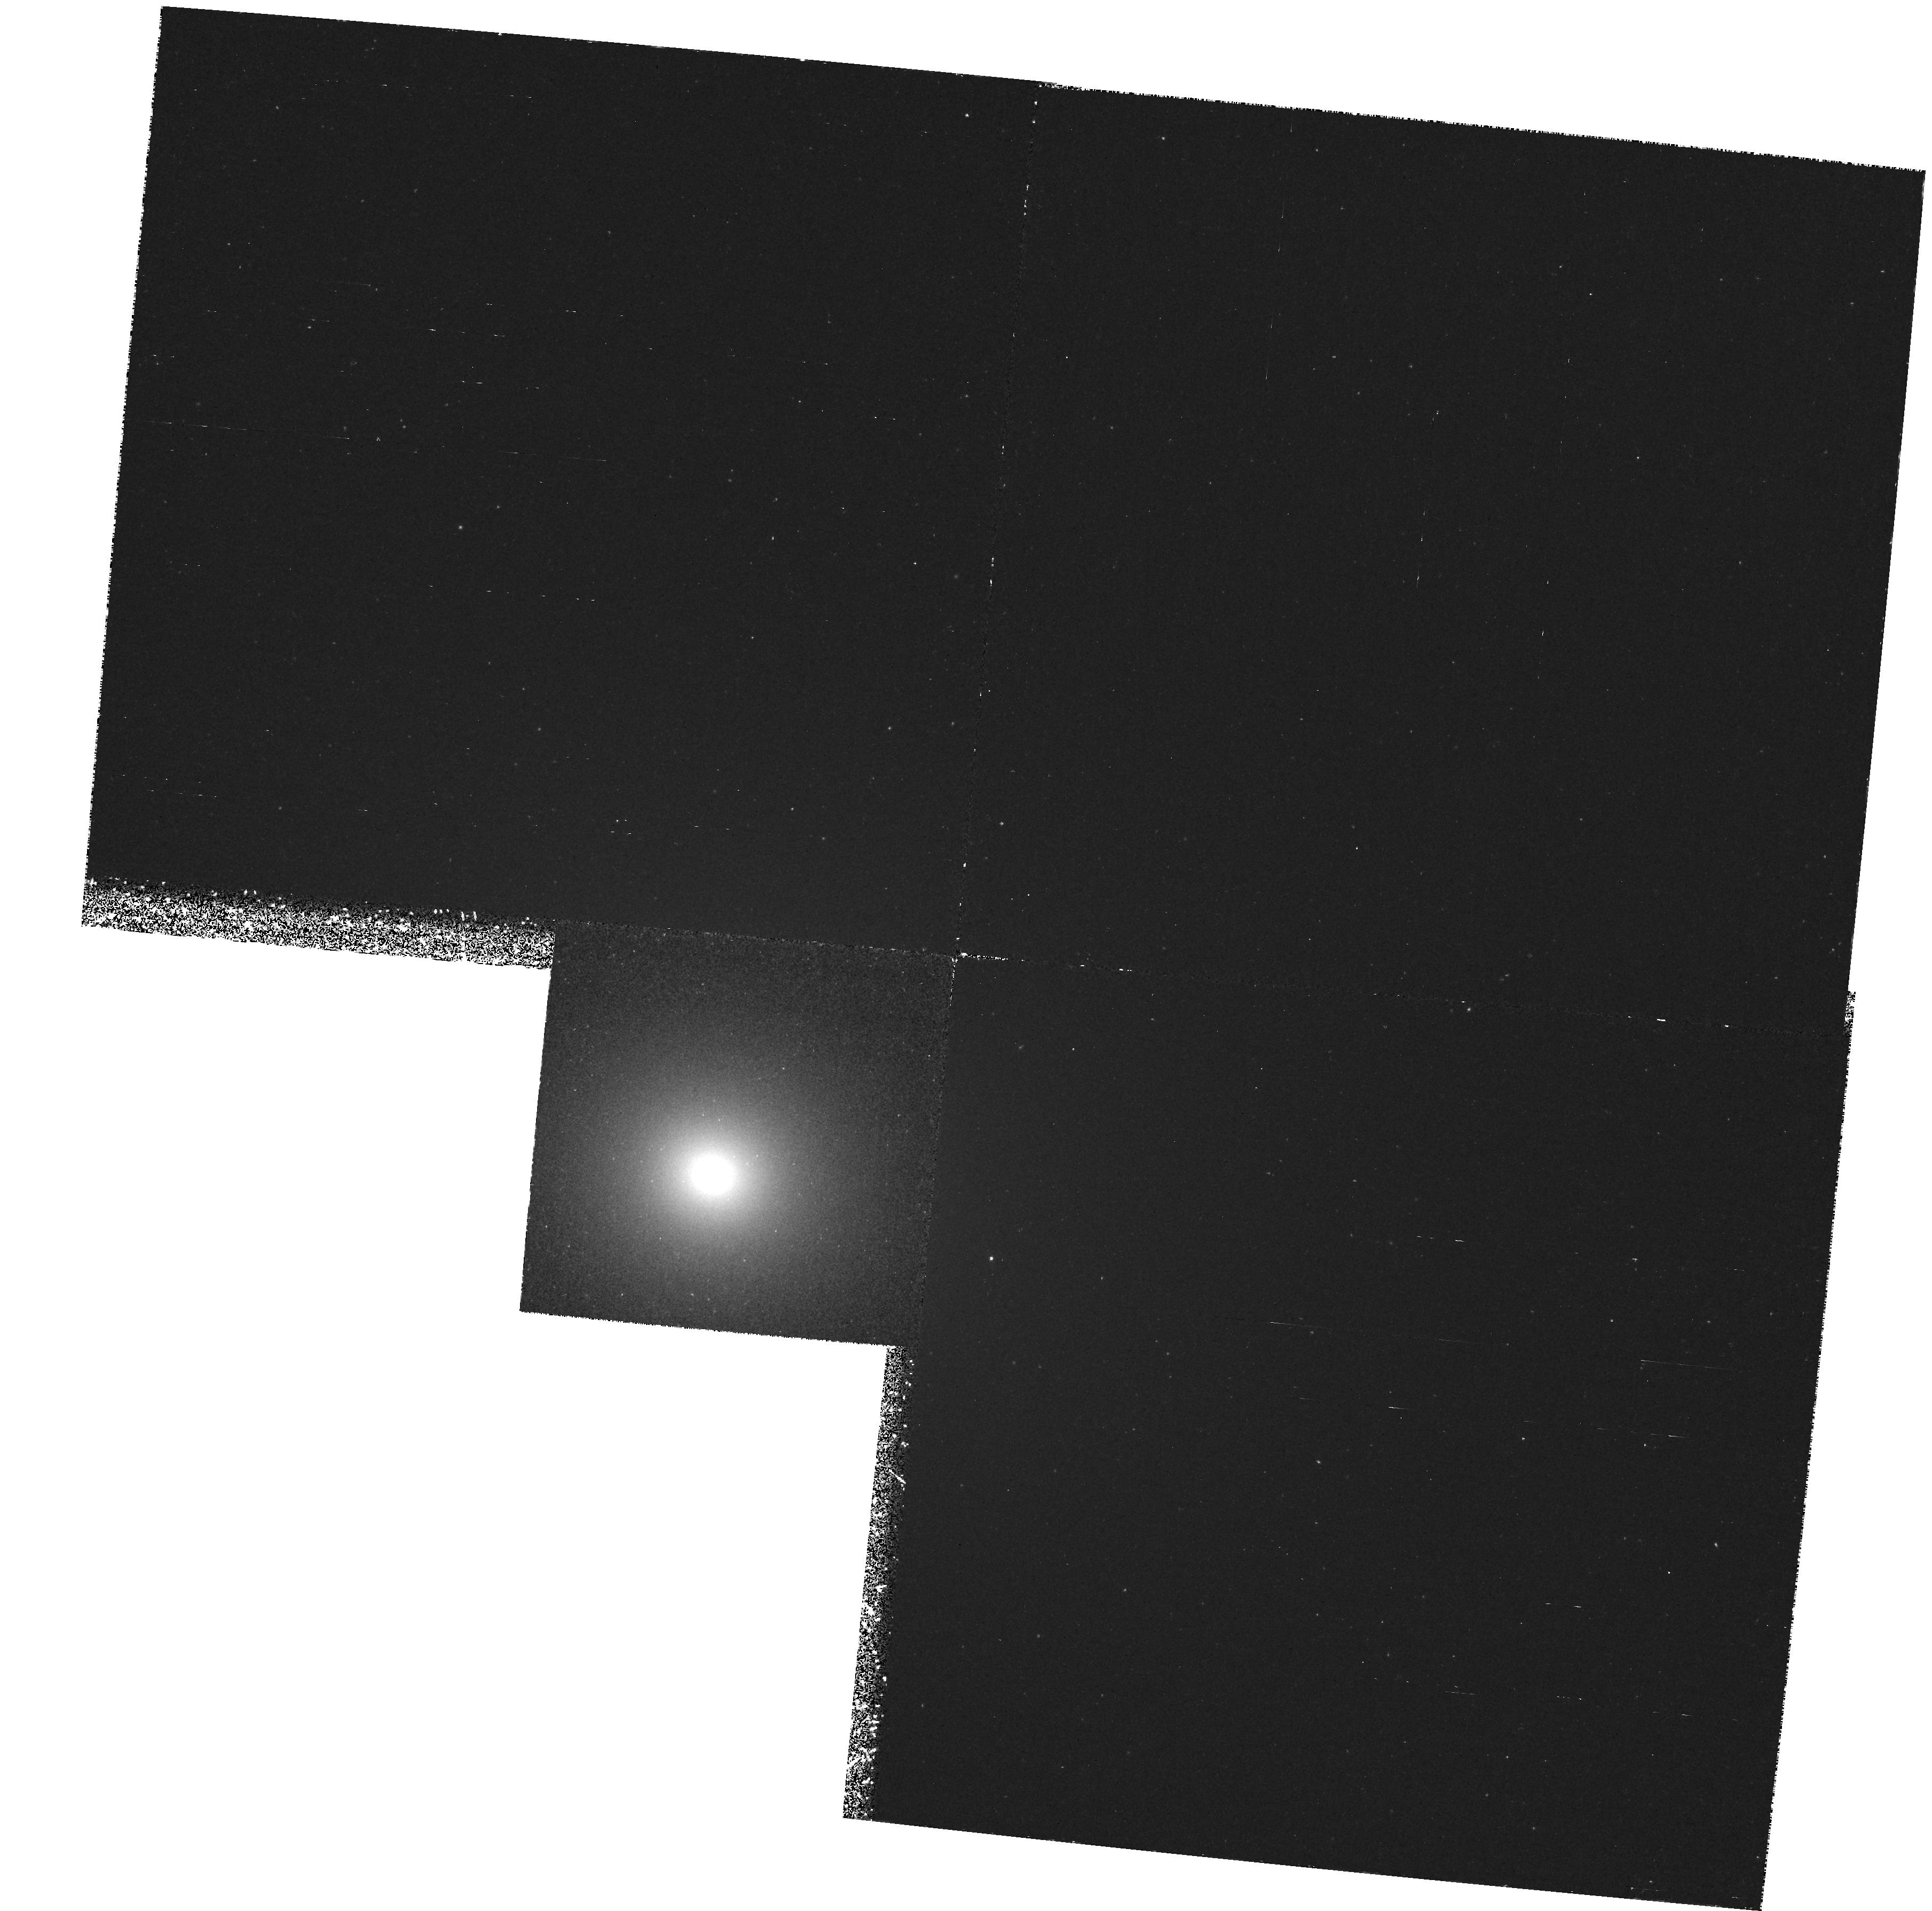
Target: NGC3379-NUC. Instrument: WFPC2/PC. Filter: F502N. Exposure: 2.6 h. Observation ID: hst_6731_01_wfpc2_pc_f502n_u3bq01

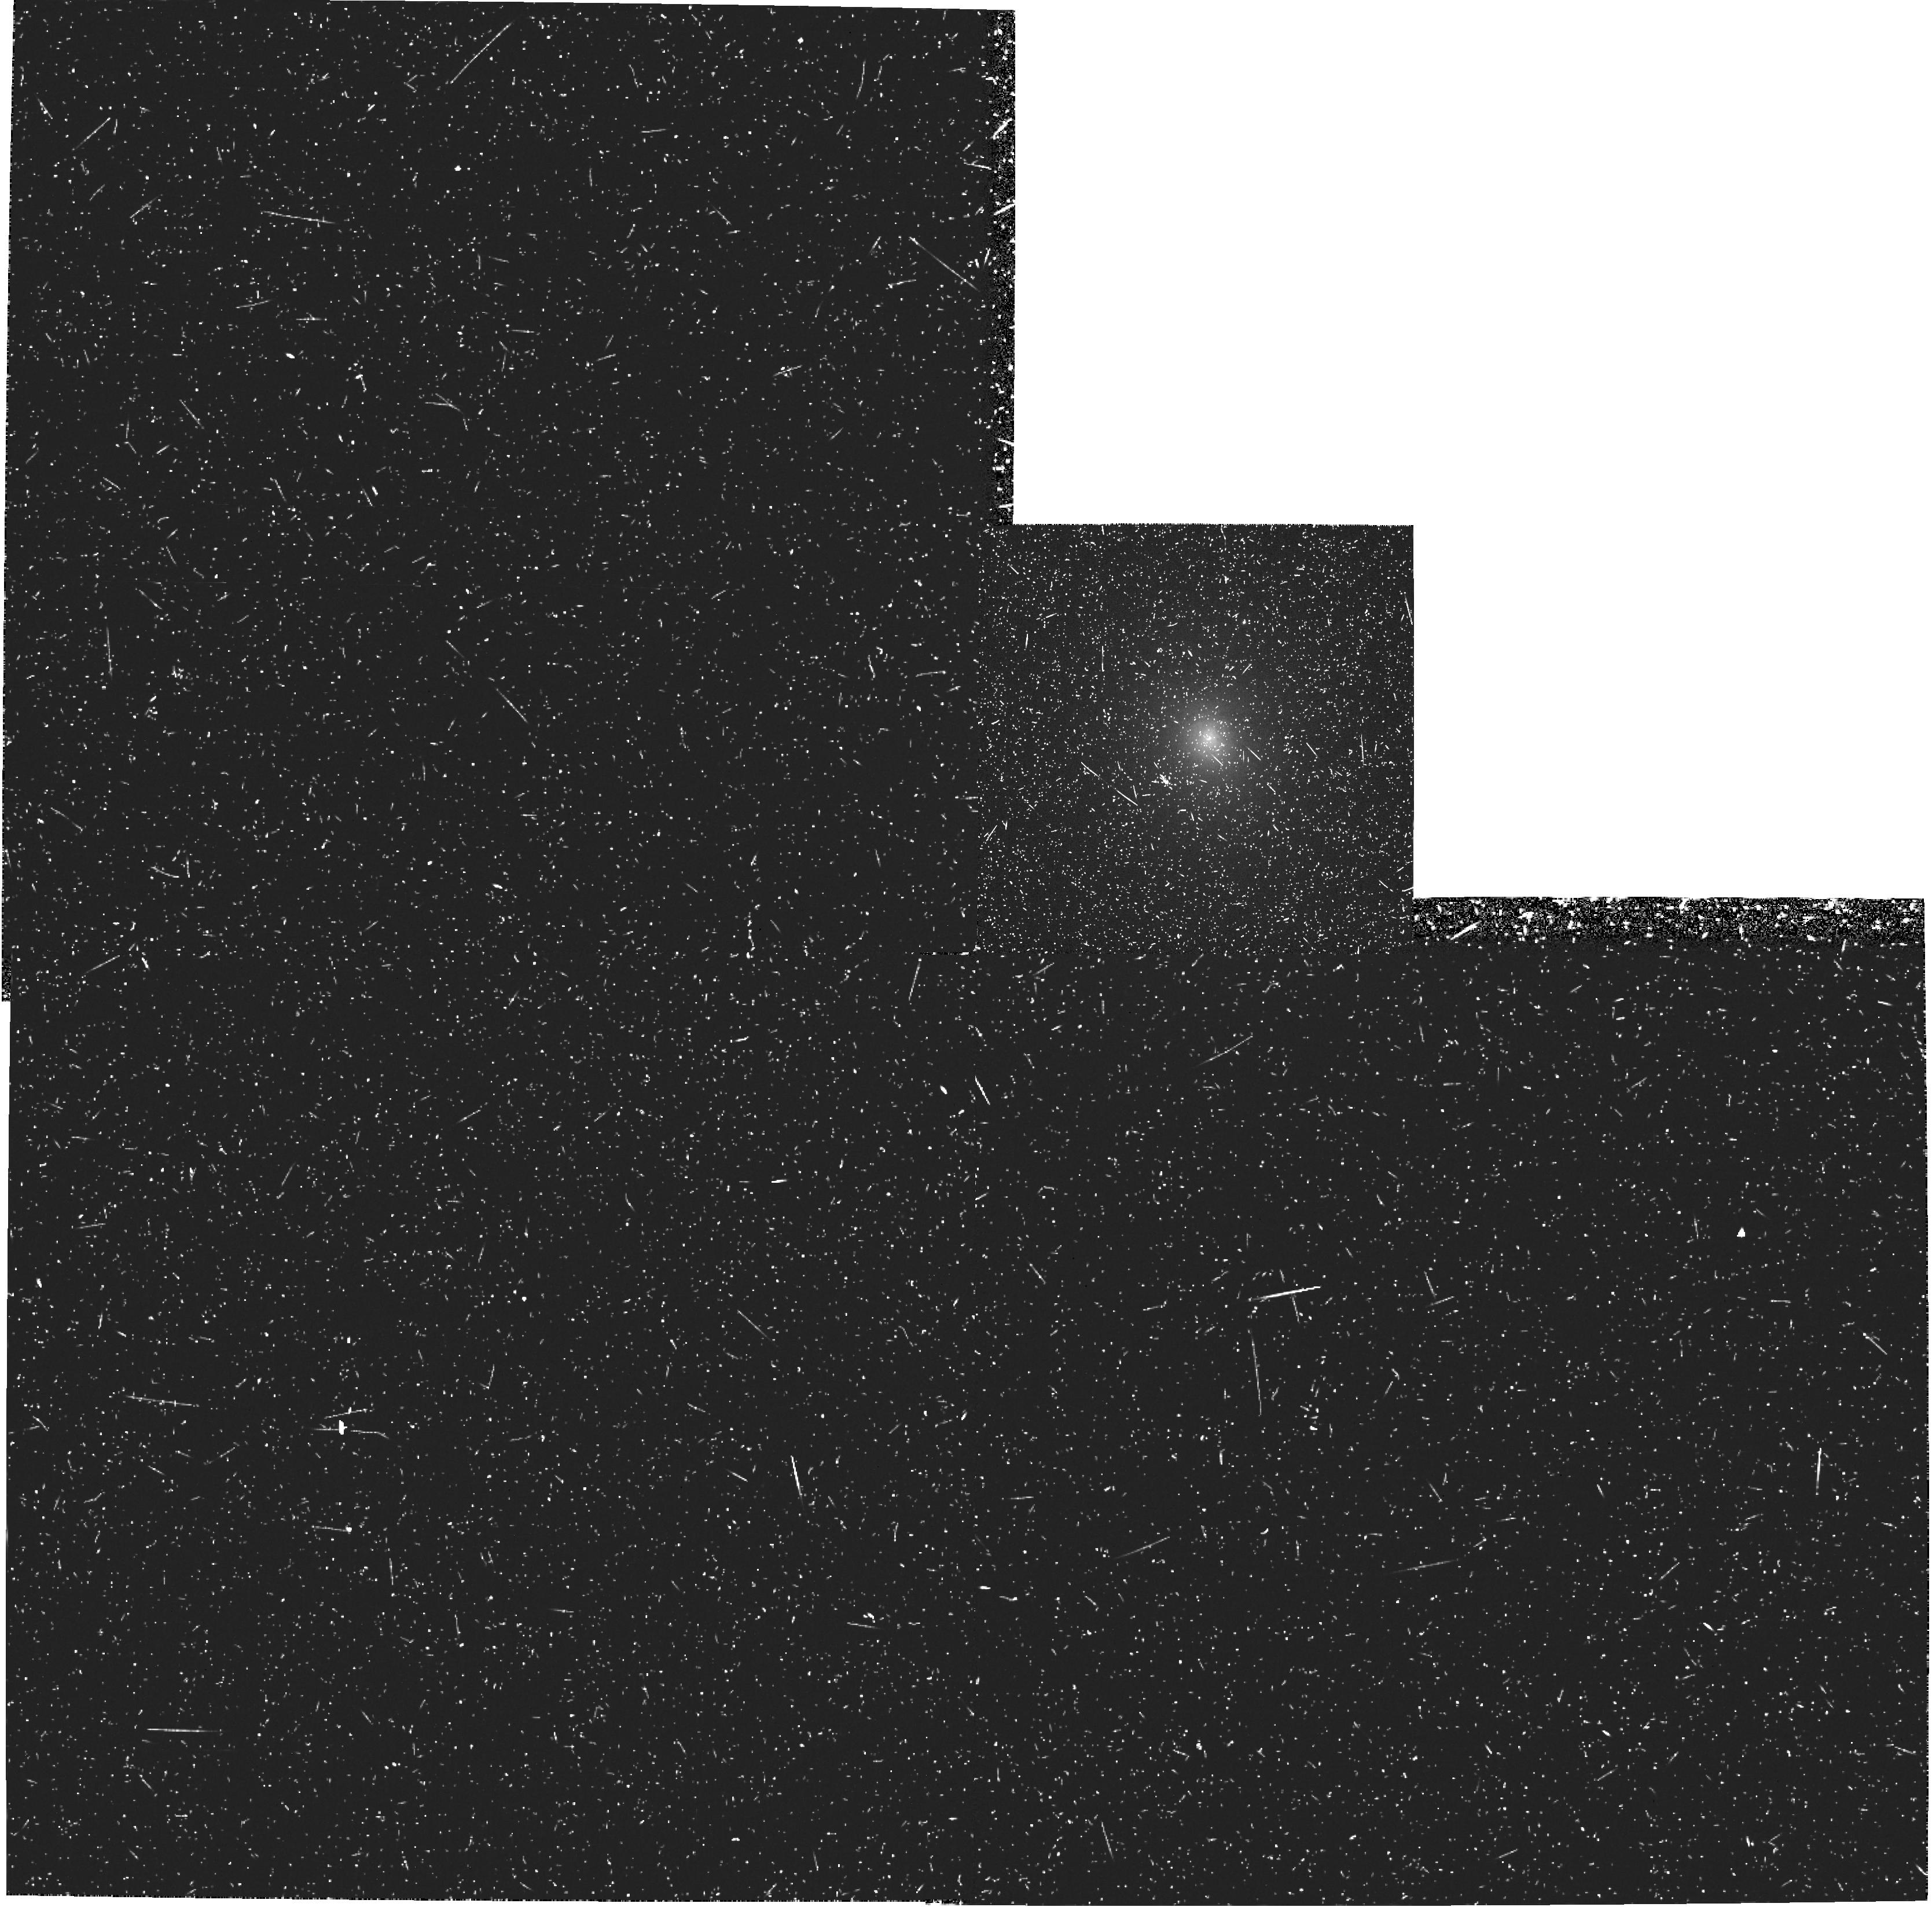
Target: NGC4278-NUC. Instrument: WFPC2/PC. Filter: F502N. Exposure: 47 min. Observation ID: hst_6731_03_wfpc2_pc_f502n_u3bq03

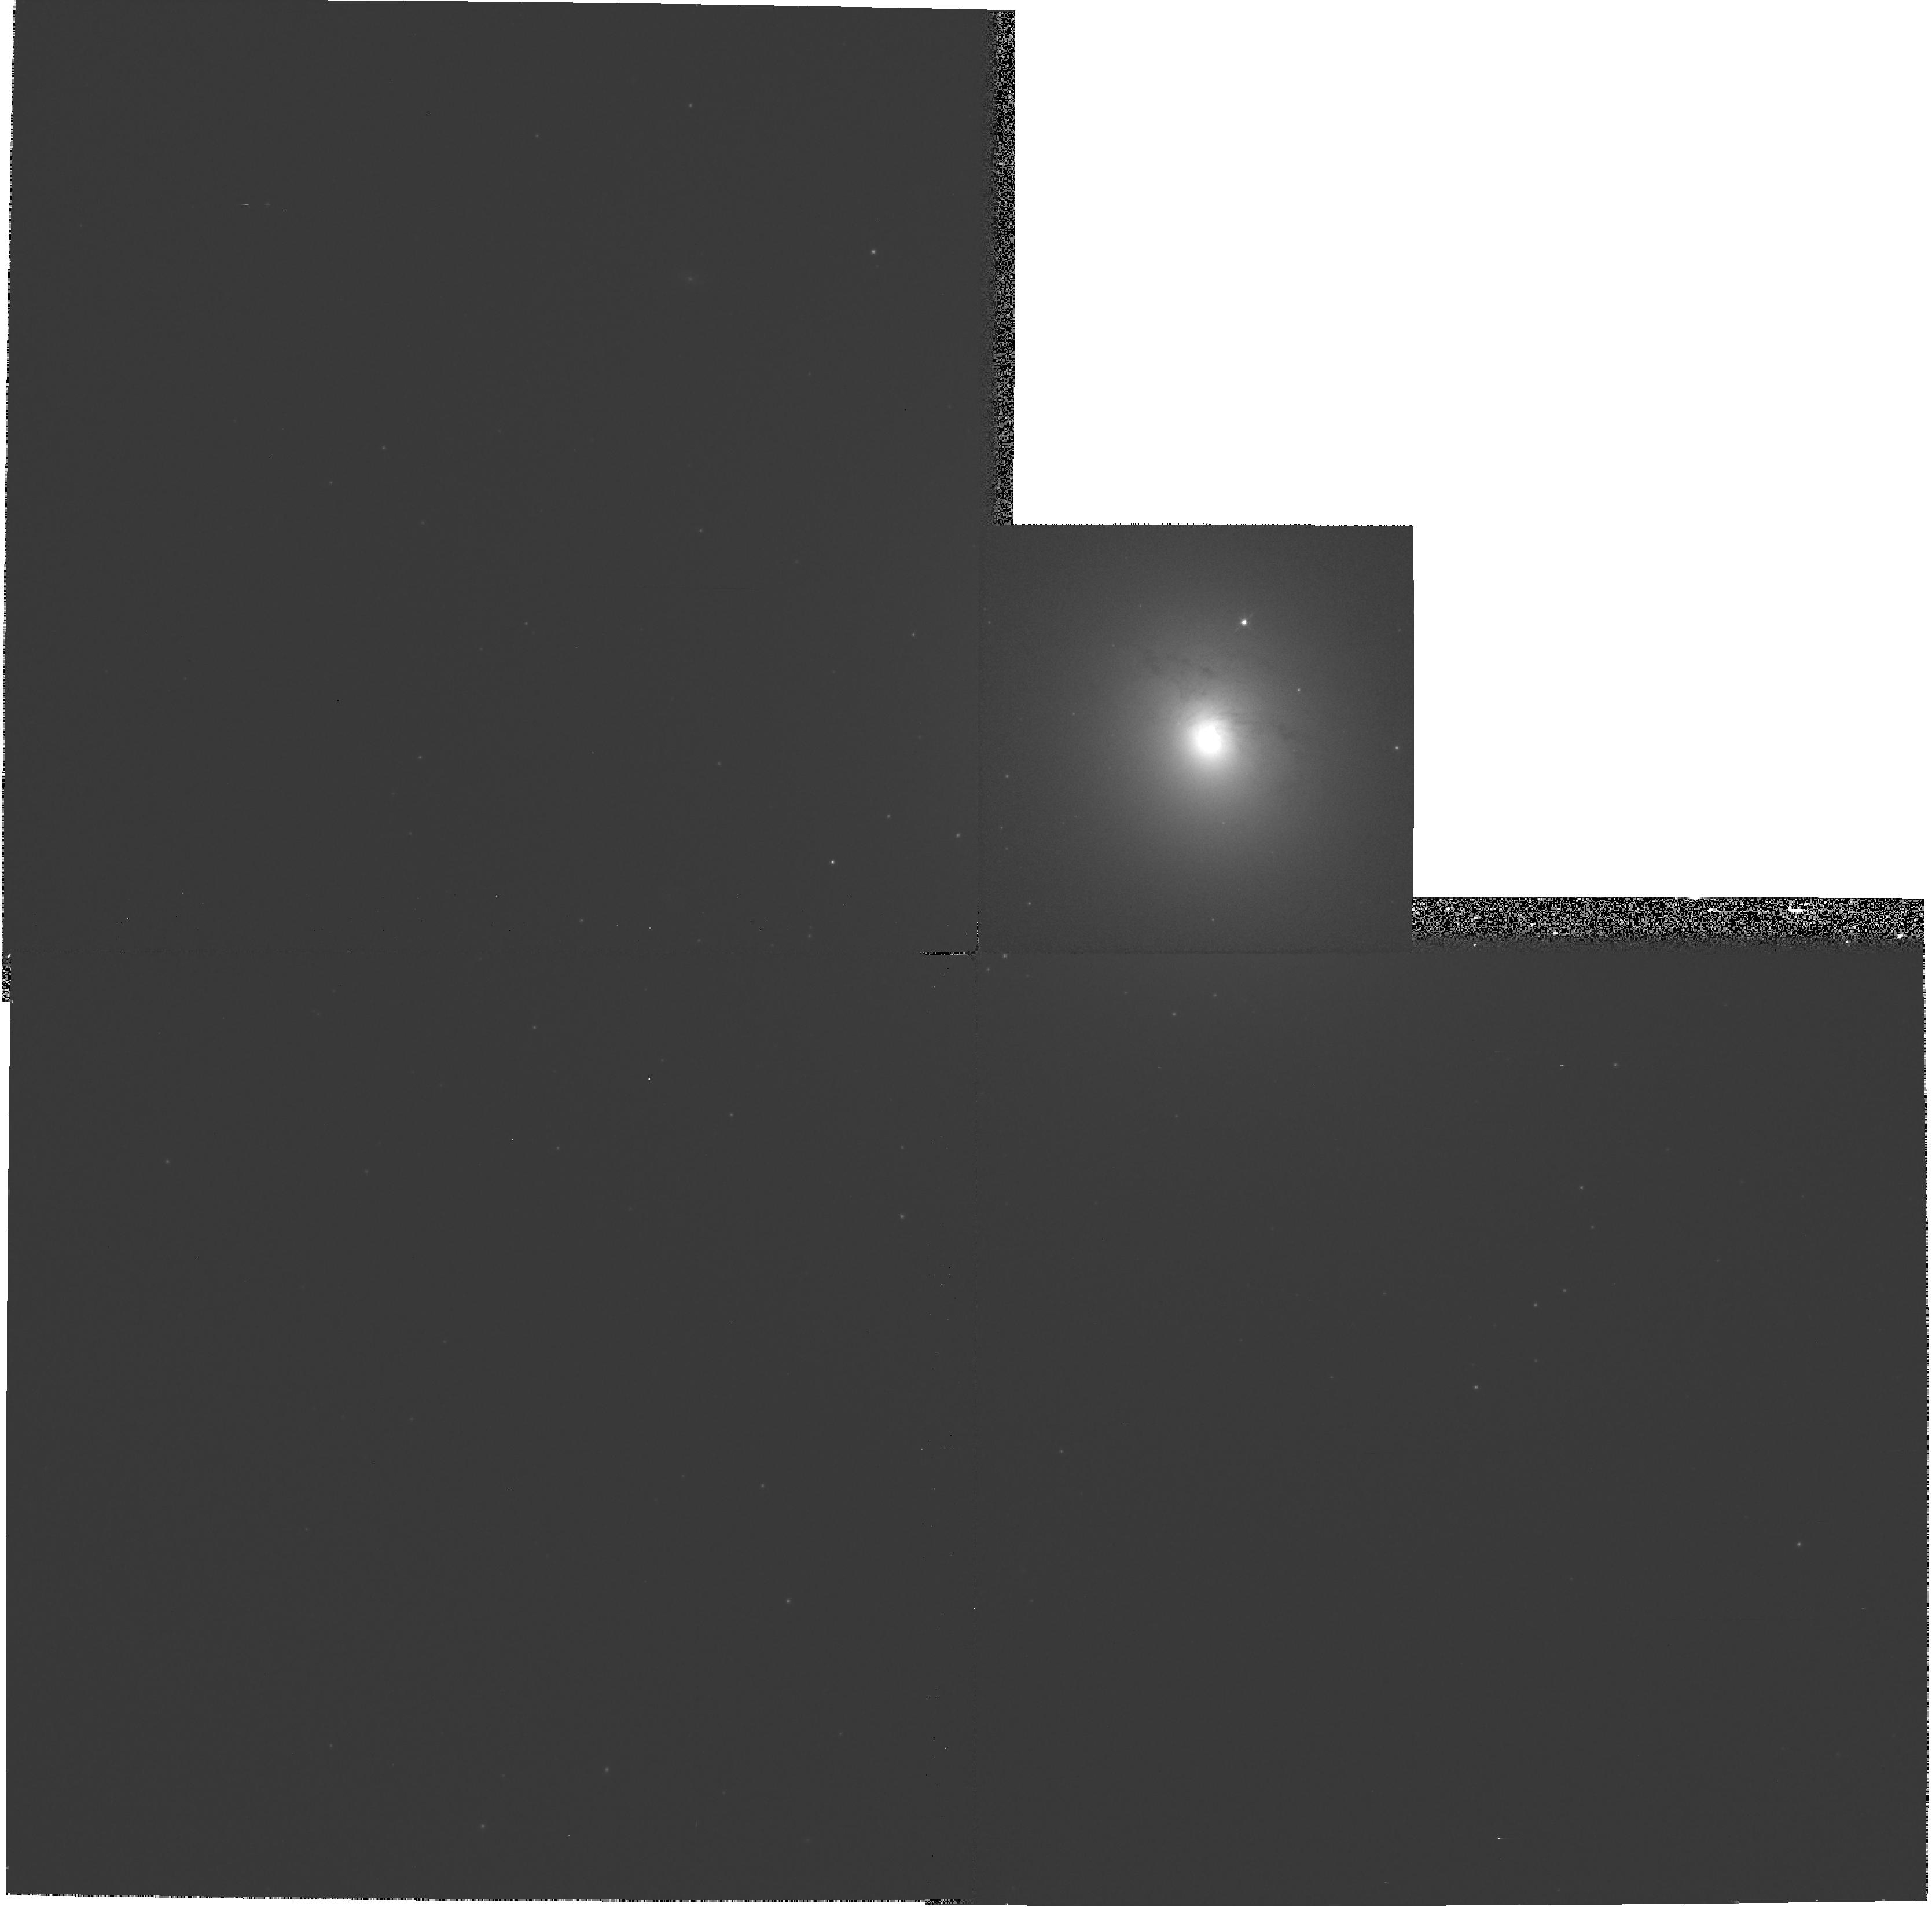
Target: NGC4278-NUC. Instrument: WFPC2/PC. Filter: F547M. Exposure: 10 min. Observation ID: hst_6731_02_wfpc2_pc_f547m_u3bq02

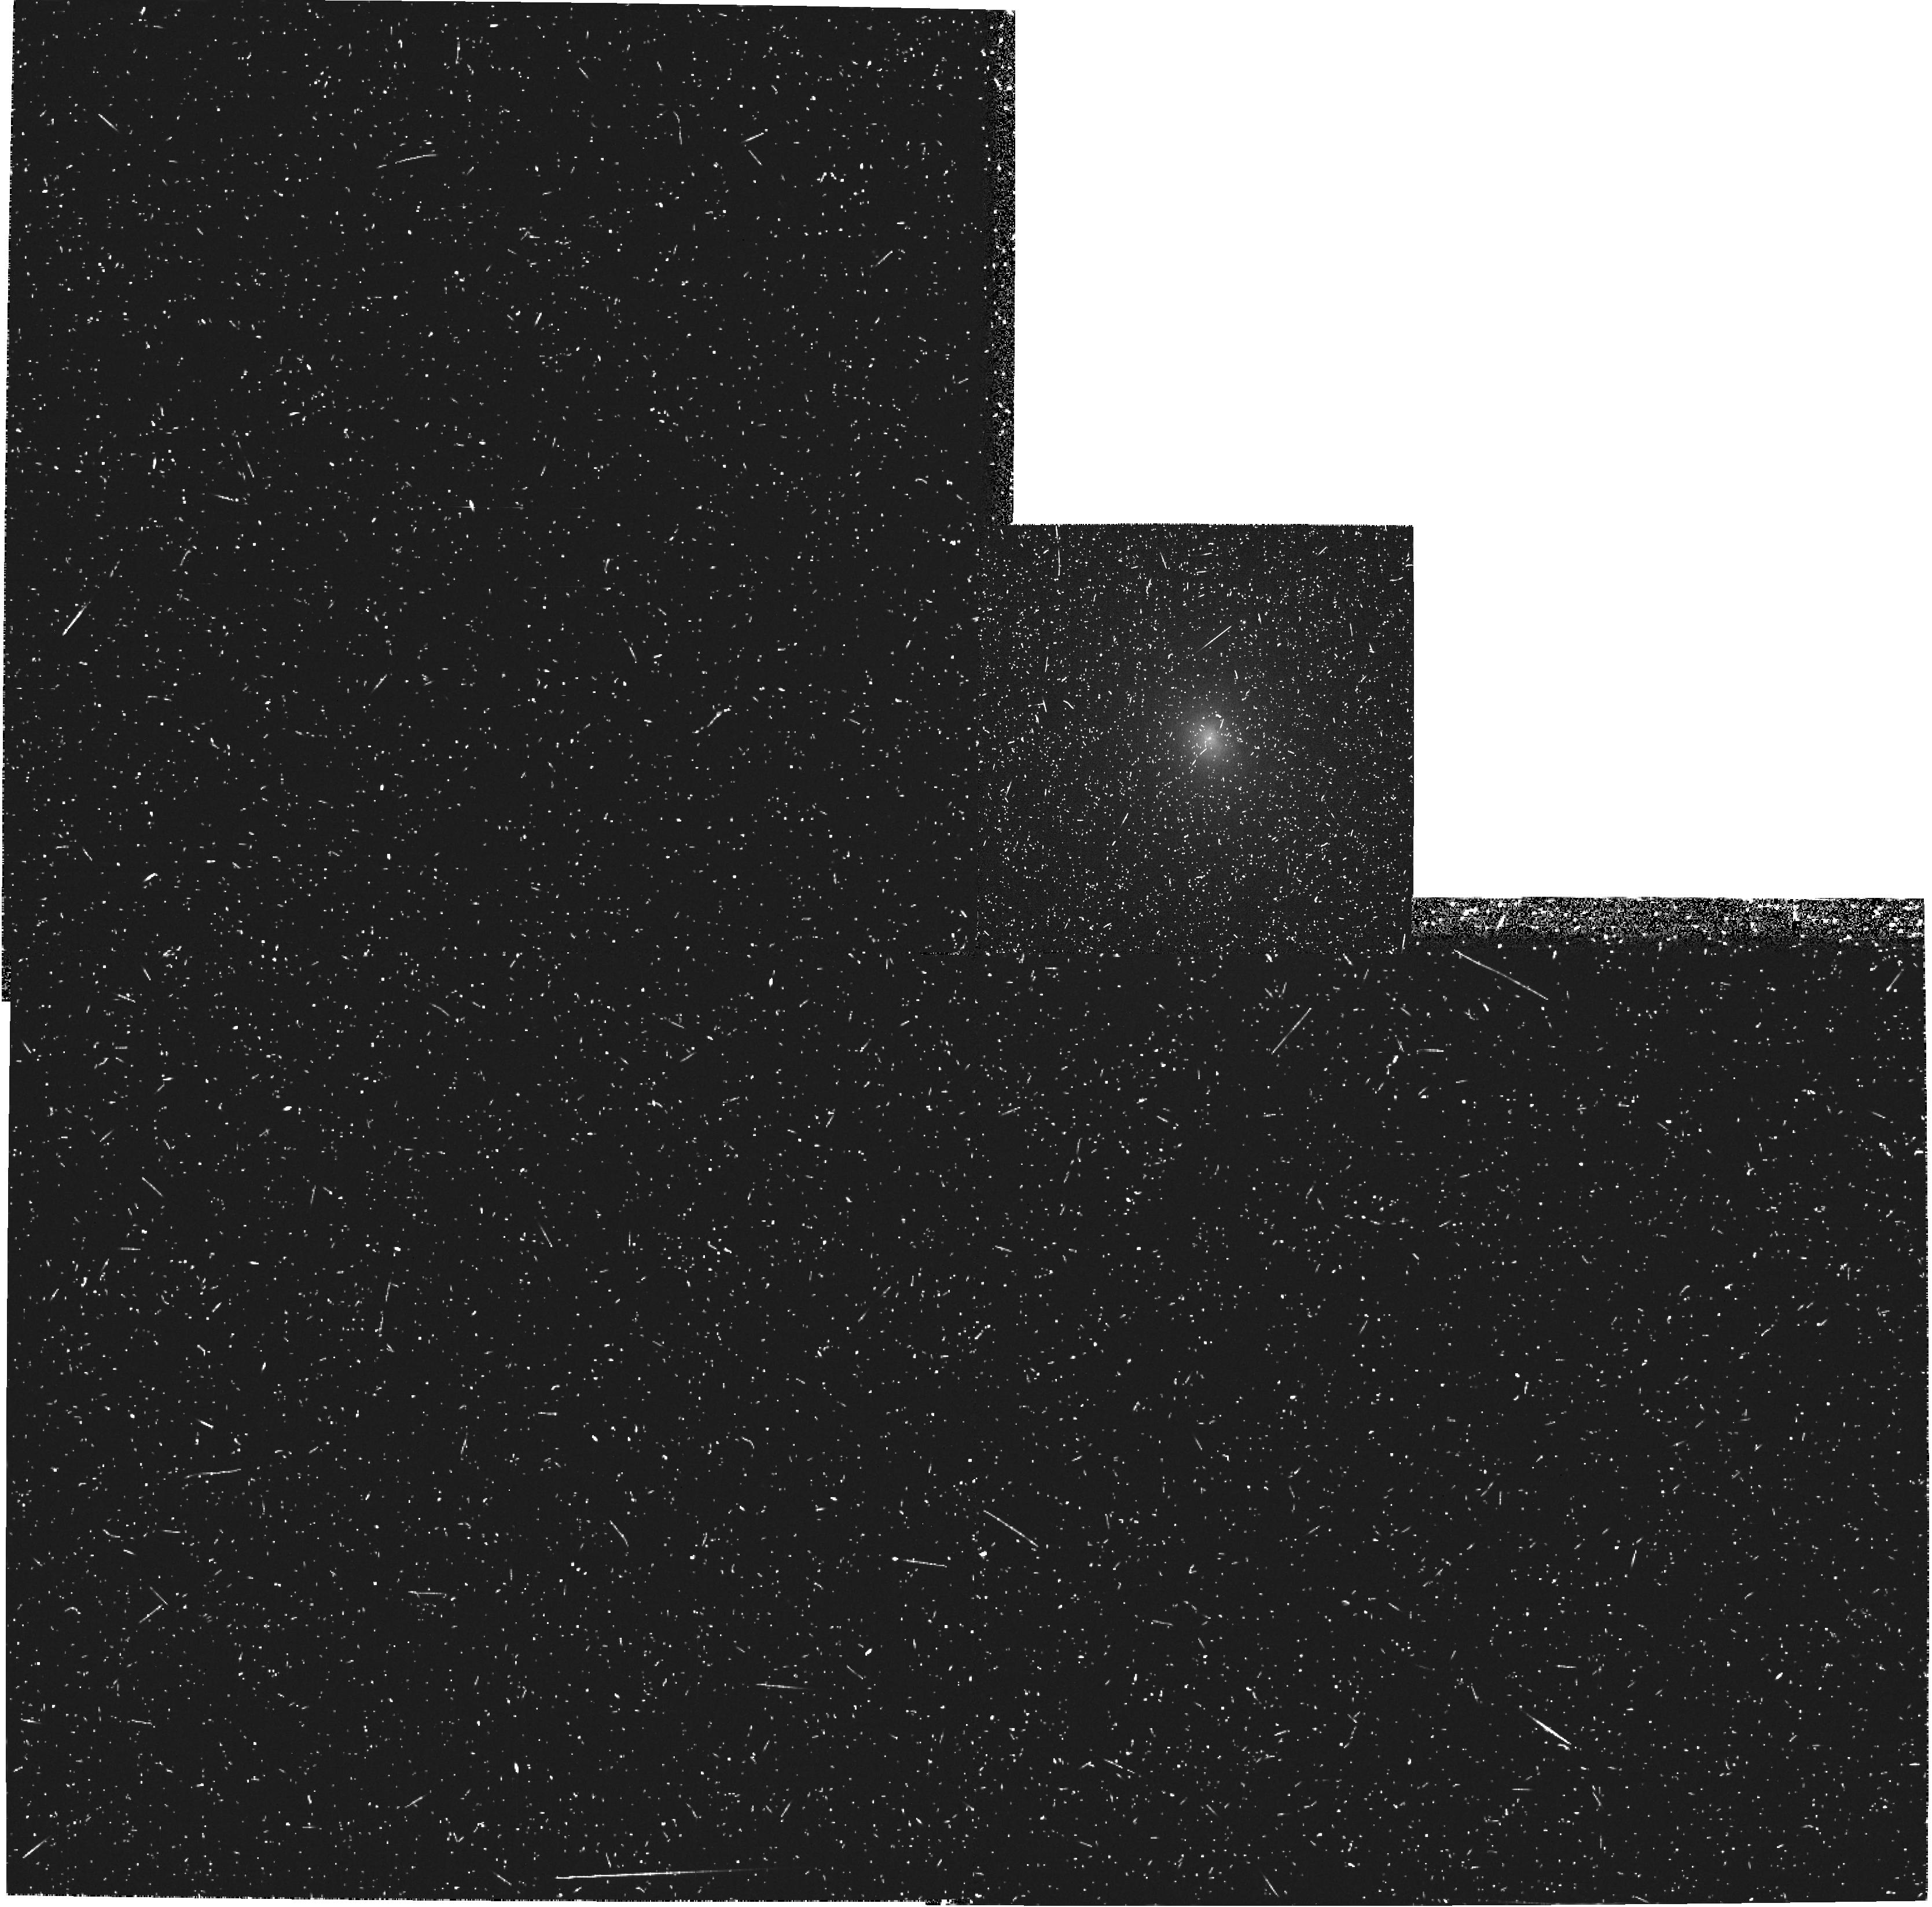
Target: NGC4278-NUC. Instrument: WFPC2/PC. Filter: F502N. Exposure: 25 min. Observation ID: hst_6731_02_wfpc2_pc_f502n_u3bq02

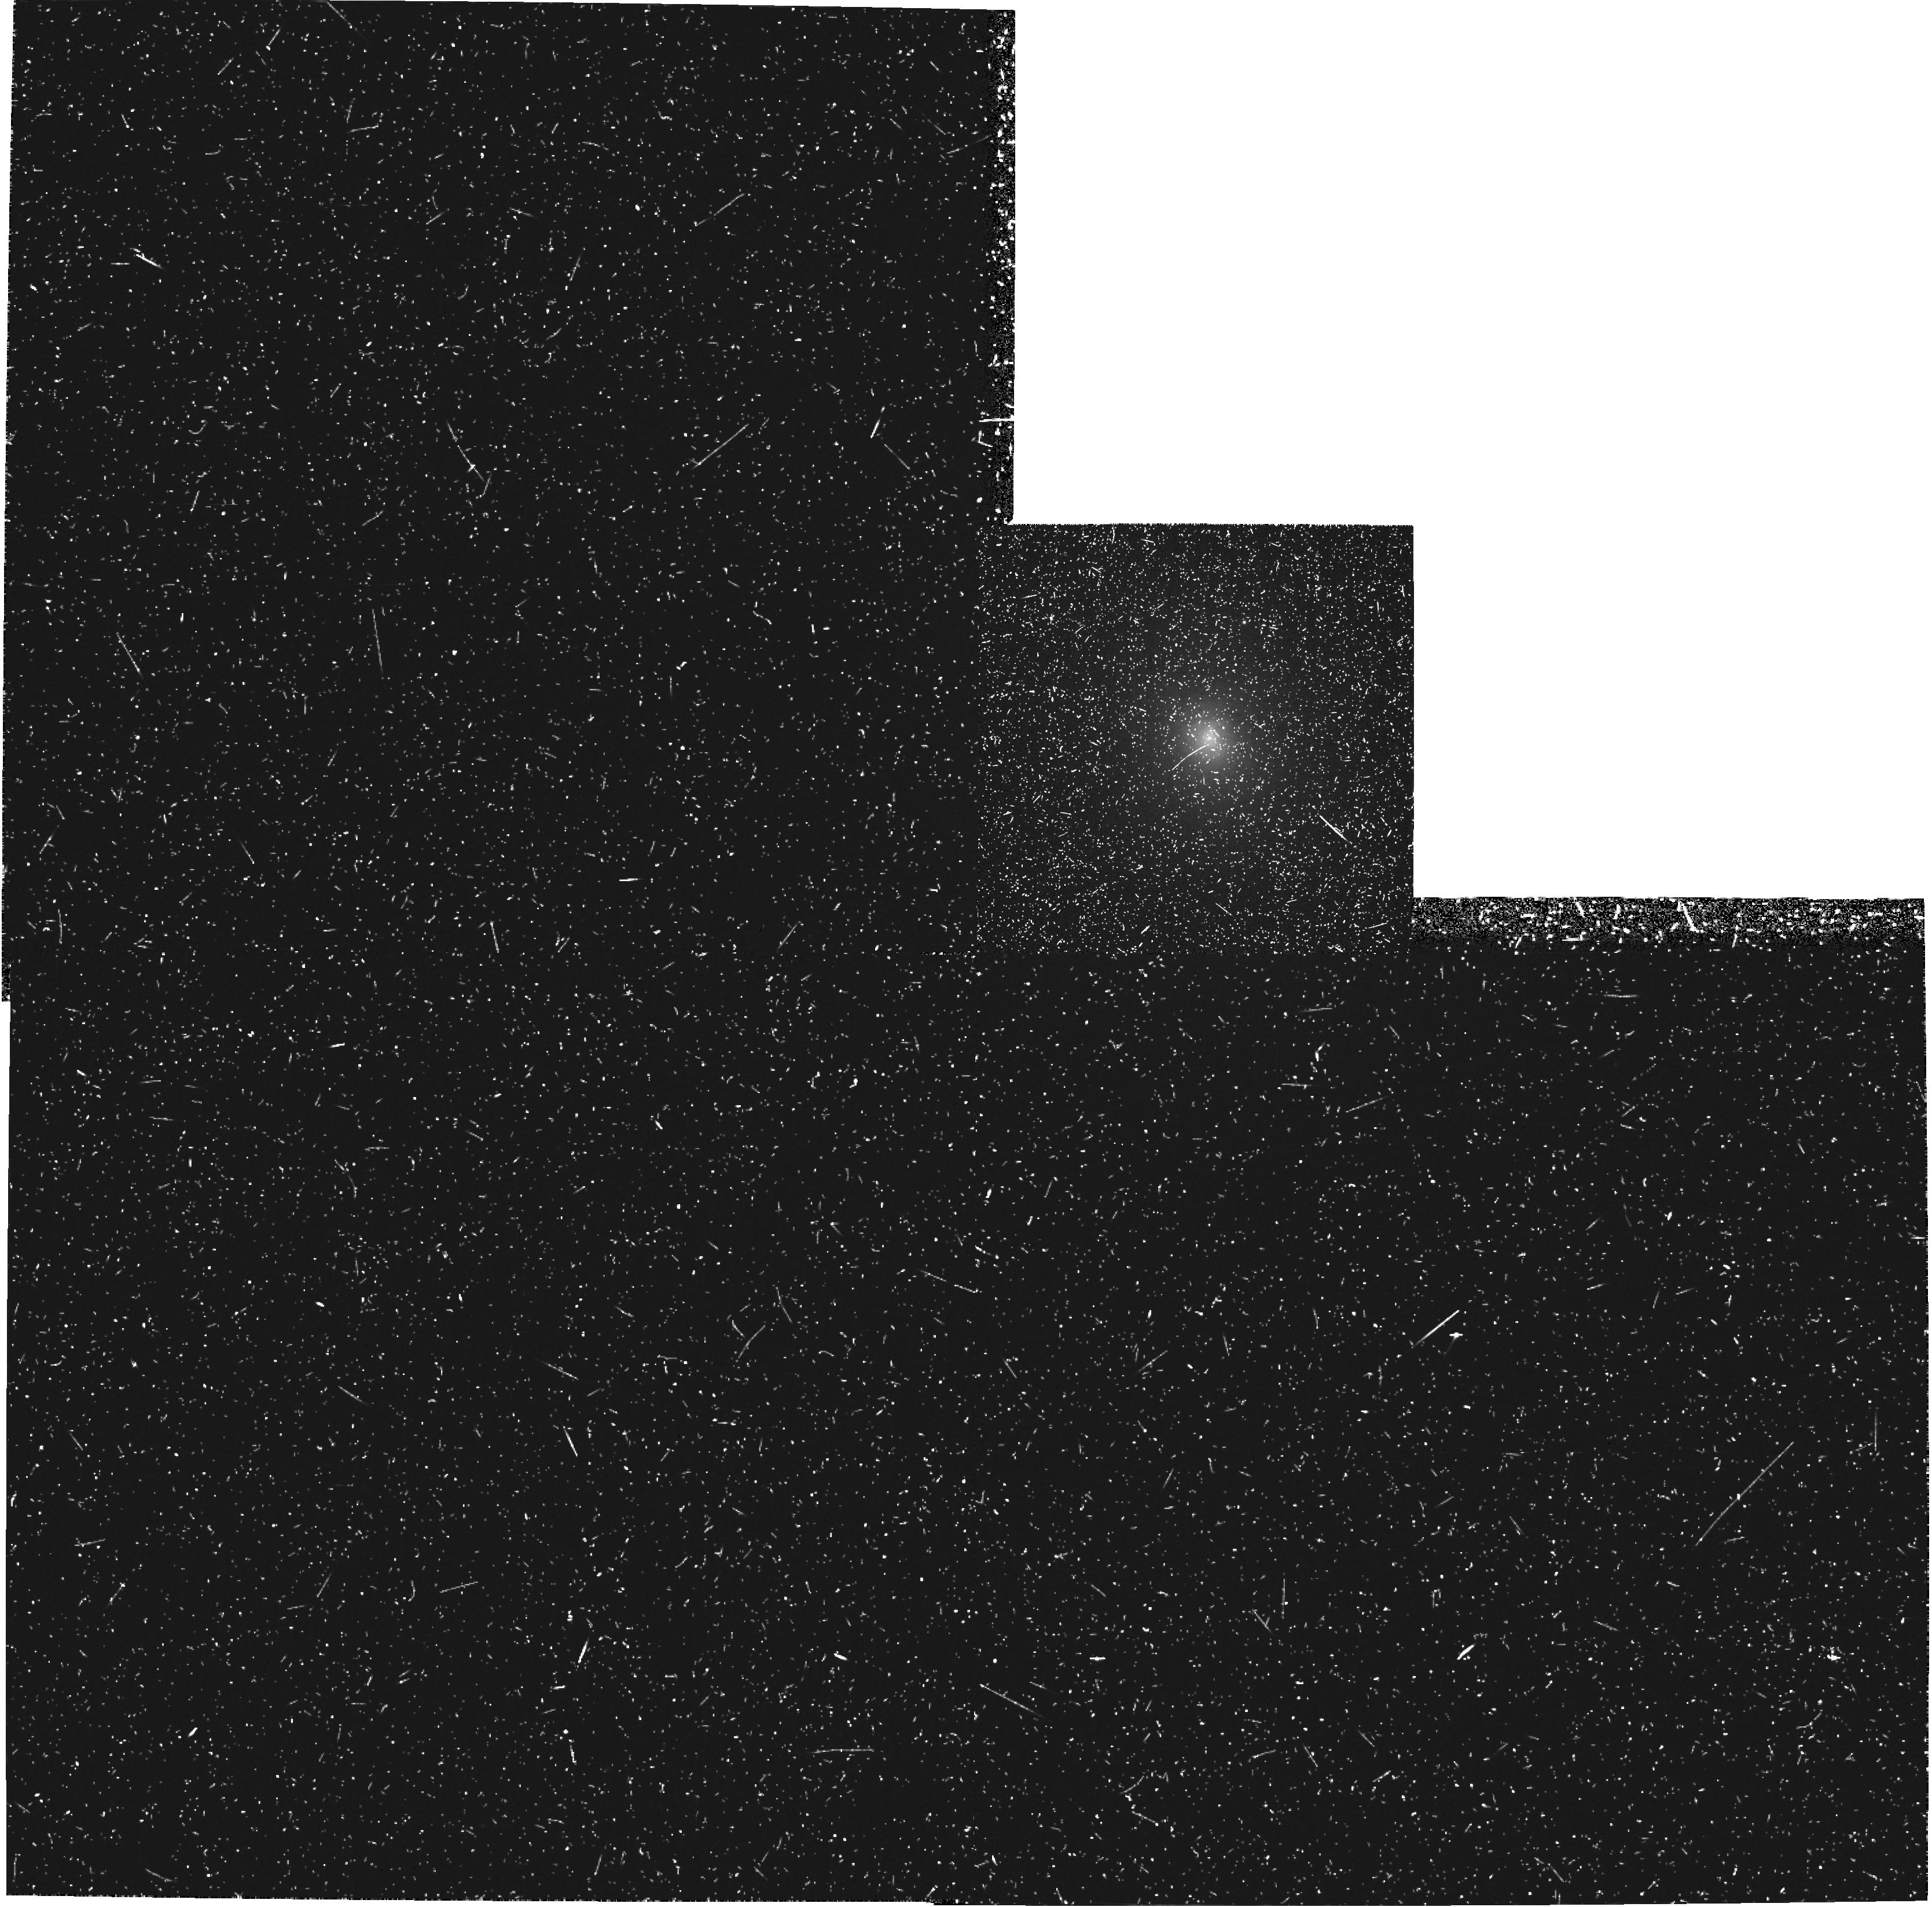
Target: NGC4278-NUC. Instrument: WFPC2/PC. Filter: F502N. Exposure: 47 min. Observation ID: hst_6731_05_wfpc2_pc_f502n_u3bq05

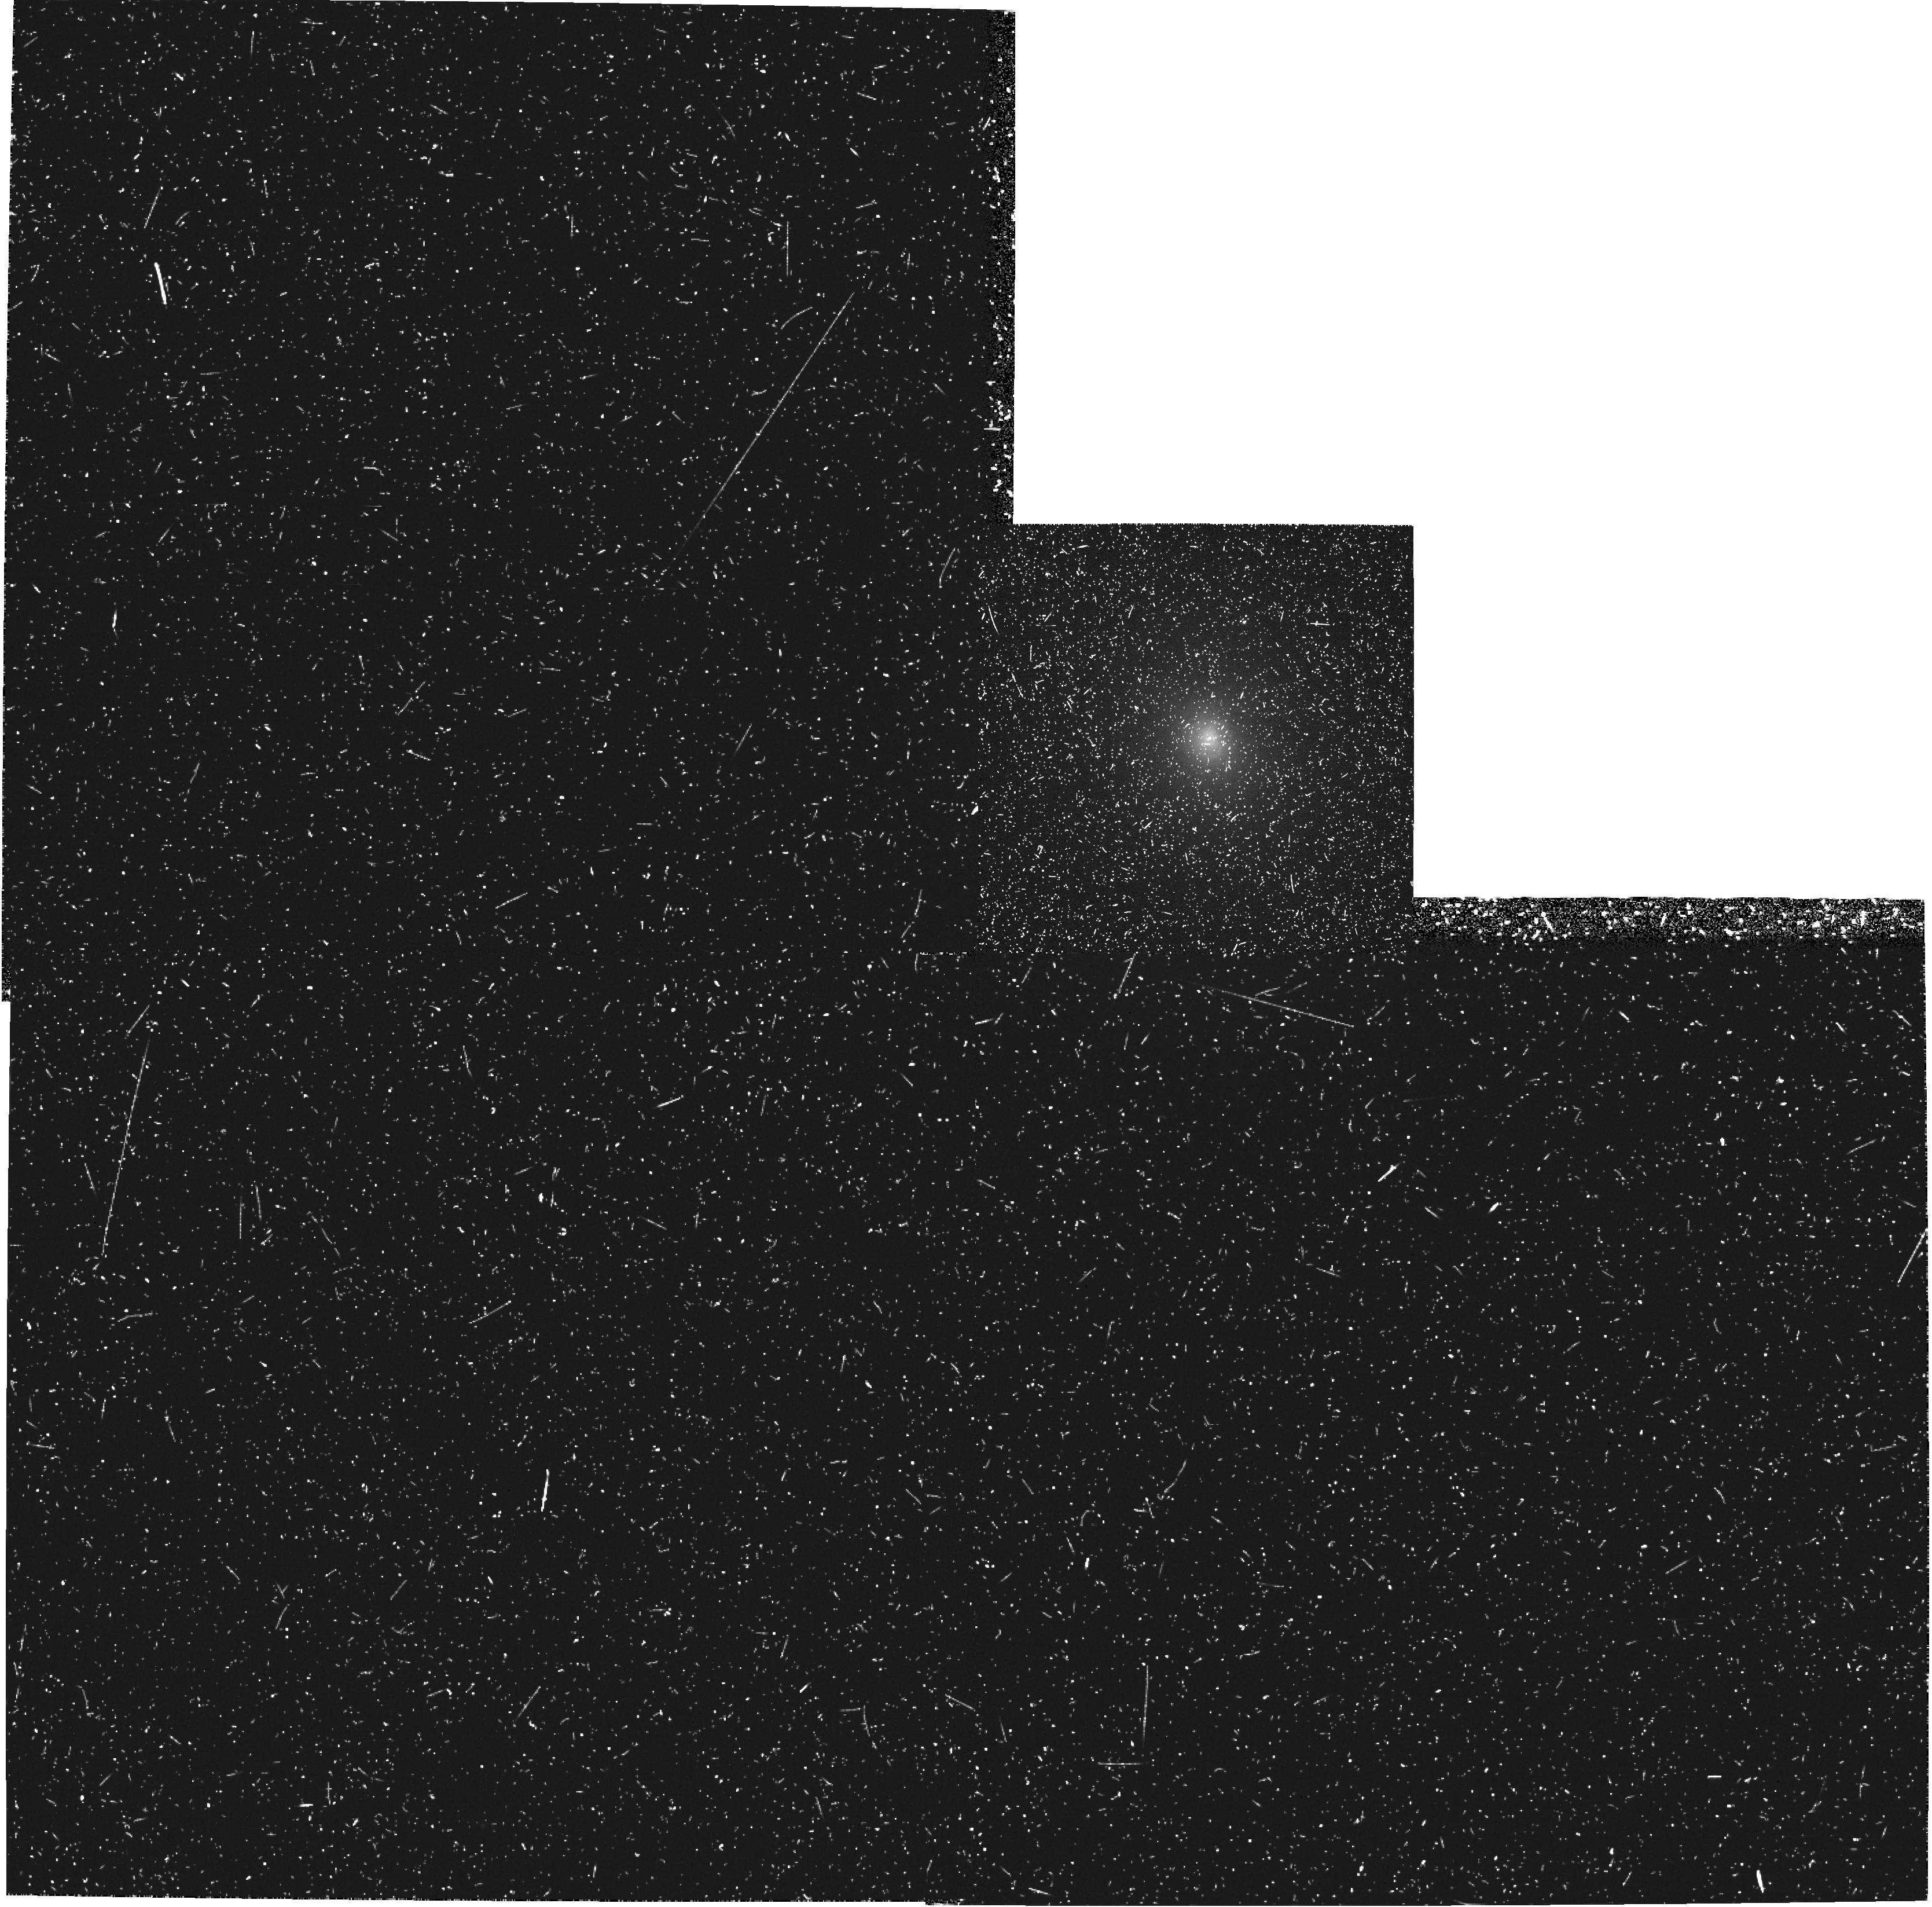
Target: NGC4278-NUC. Instrument: WFPC2/PC. Filter: F502N. Exposure: 47 min. Observation ID: hst_6731_04_wfpc2_pc_f502n_u3bq04

Exploring PN Production as a Probe of Elliptical Galaxy Stellar Populations (PI: Ciardullo, Robin)

In addition to being an excellent distance indicator, the O III Lambda 5007 planetary nebula luminosity function (PNLF) is potentially a powerful probe of stellar population. Values for the production rate of bright PN vary by almost an order of magnitude between different galaxies: galaxies with bright absolute magnitudes, strong Mg_2 indices, and large UV upturns are systematically deficient in bright planetary nebulae. This behavior has been cited as support for models of non- traditional post-asymptotic branch evolution ( i.e., the post- early-AGB, and AGB-manque scenarios) in metal-rich systems, and it gives us a tool with which to examine the population of nearby elliptical galaxies. There is, however, one problem in associating the planetary nebula production rate with UV flux or Mg_2 index. Because of crowding and signal-to-noise considerations, groundbased measurements of the PNLF are confined to the outer parts of galaxies, whereas absorption line spectroscopy and UV photometry are restricted to the bright inner regions. We propose to use the Planetary Camera of the Hubble Space Telescope to measure the O III planetary nebula luminosity function in the centers of two nearby ellipticals. These data will quantitatively calibrate the correlations between PN production, UV flux, and the spectroscopic indices of Mg, Fe, and H Beta, allowing PN to be used as a tool for population studies.